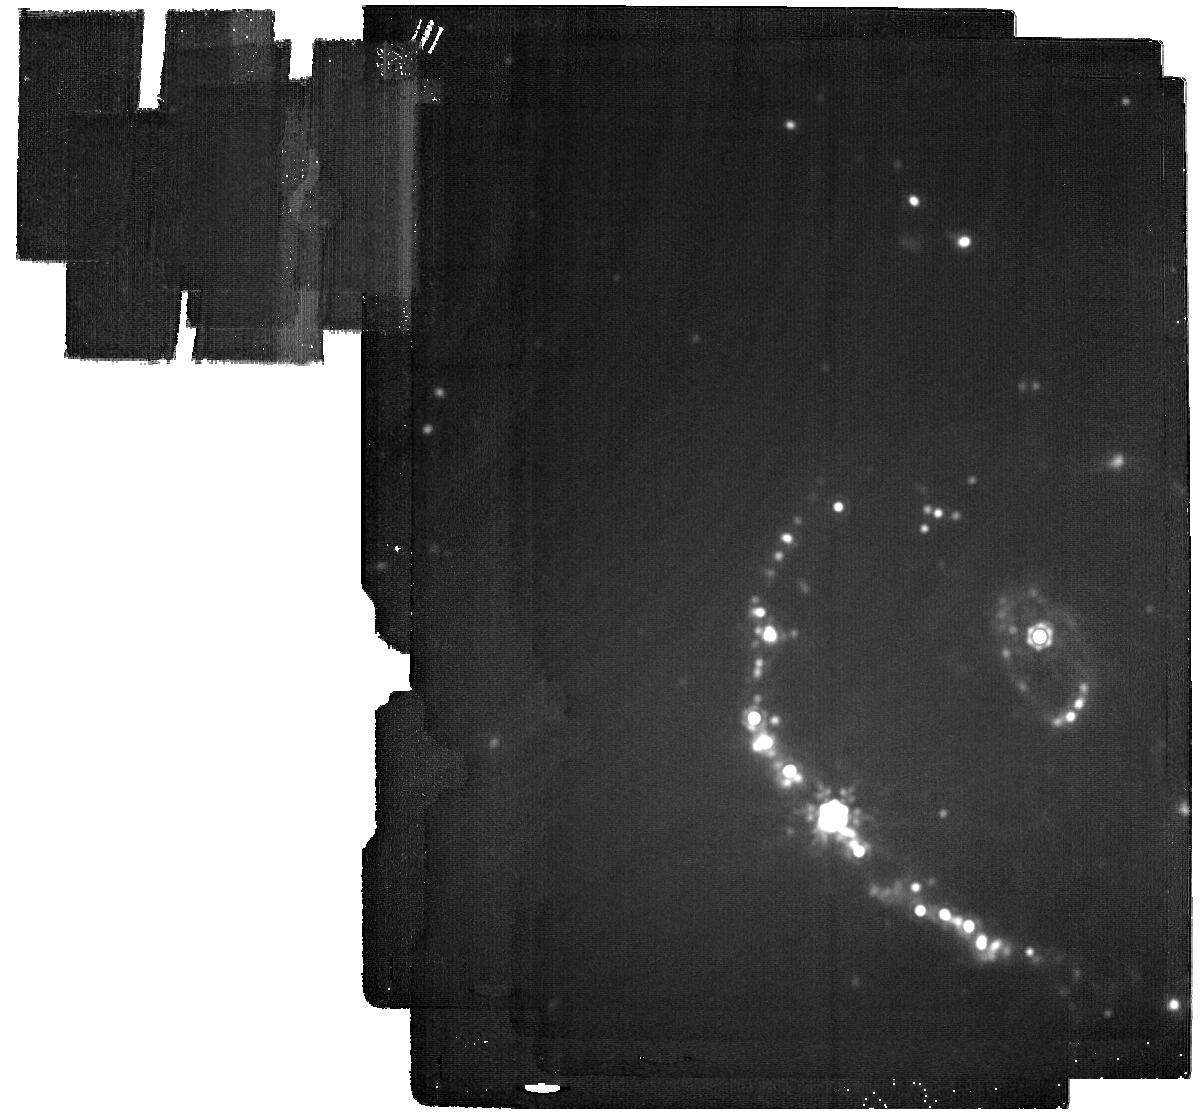
Target: SN2021AFDX. Instrument: MIRI. Filter: F2100W. Exposure: 46 min. Observation ID: jw02754-o001_t001_miri_f2100w

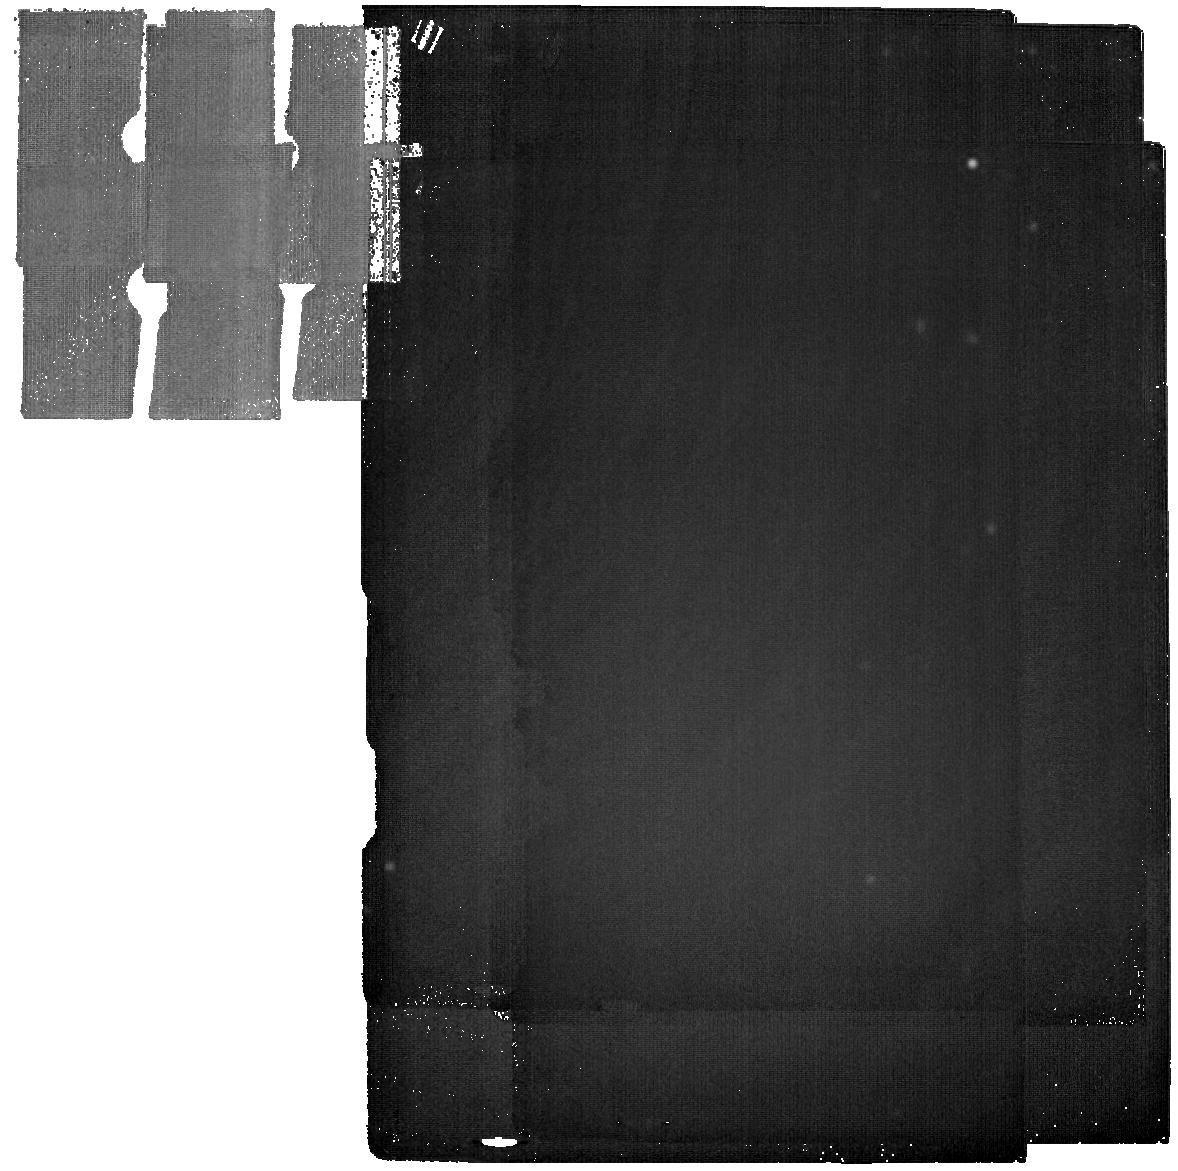
Target: SN2021AFDX-BG. Instrument: MIRI. Filter: F2550W. Exposure: 37 min. Observation ID: jw02754-o002_t002_miri_f2550w

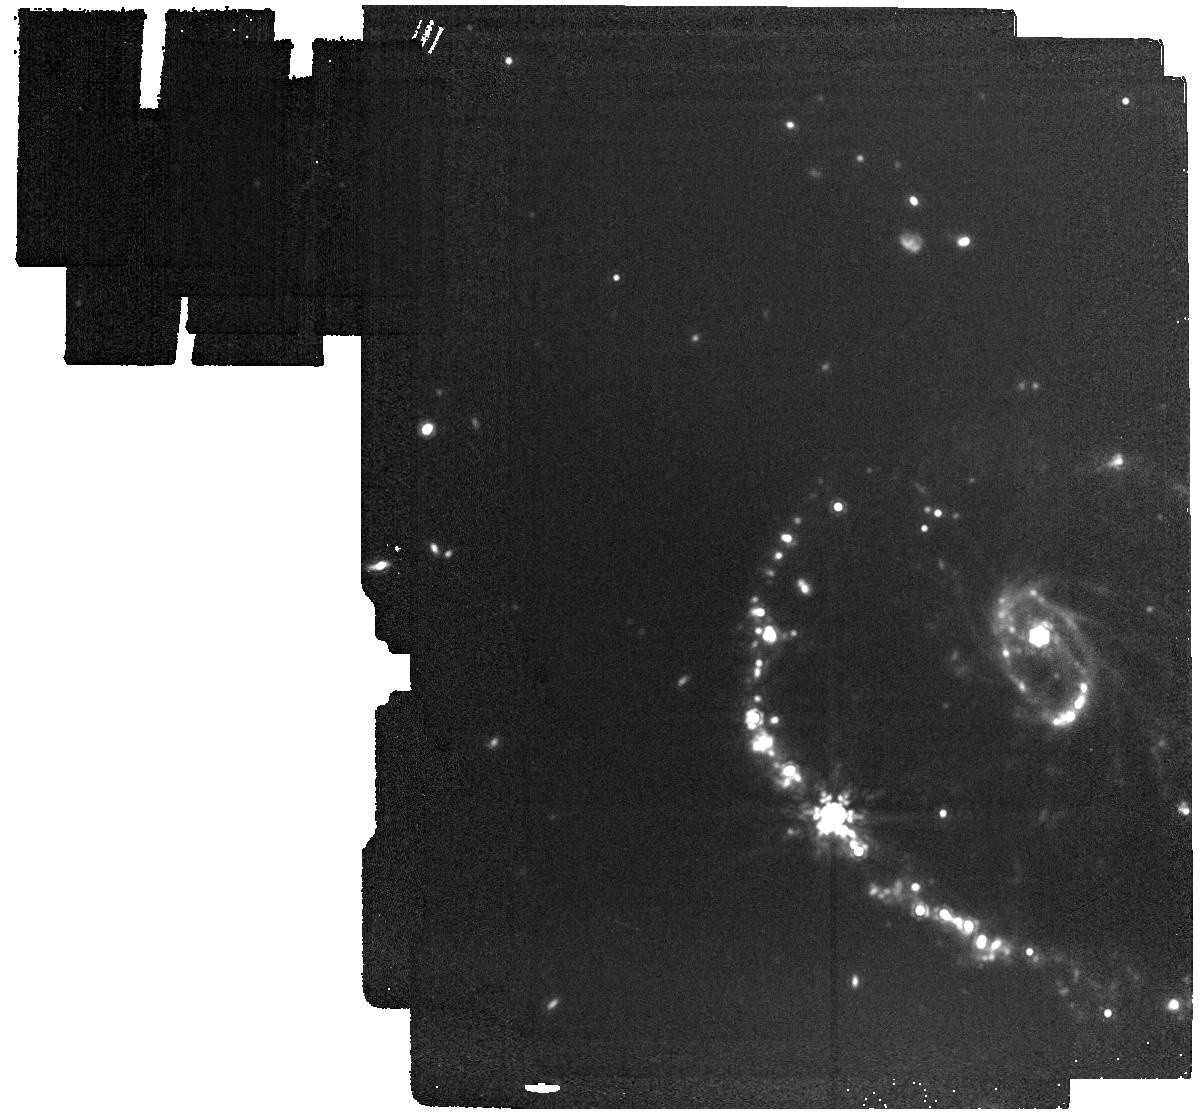
Target: SN2021AFDX. Instrument: MIRI. Filter: F1500W. Exposure: 7 min. Observation ID: jw02754-o001_t001_miri_f1500w

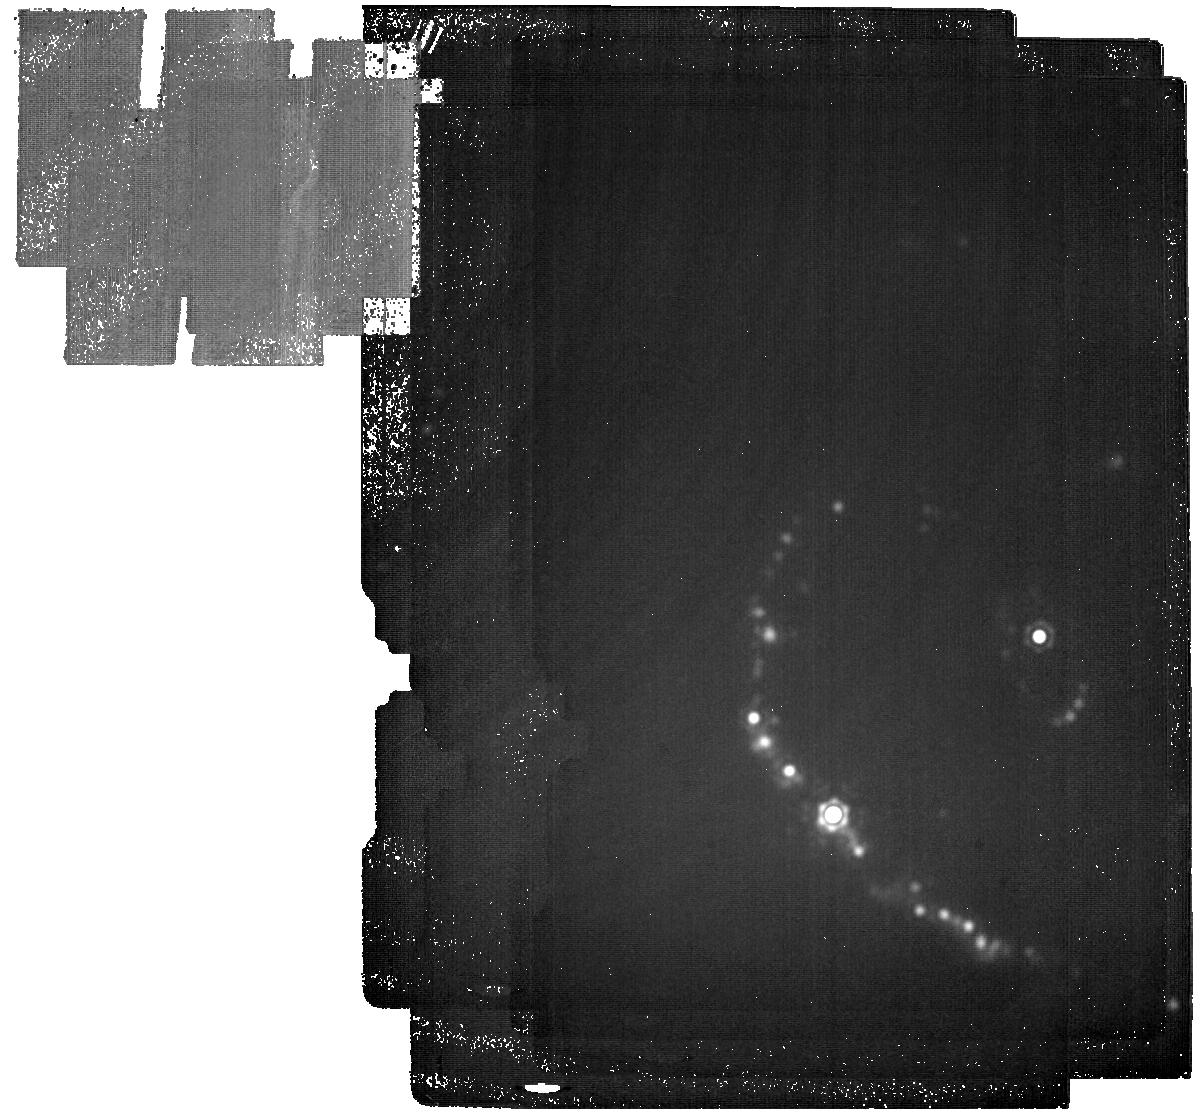
Target: SN2021AFDX. Instrument: MIRI. Filter: F2550W. Exposure: 2.6 h. Observation ID: jw02754-o001_t001_miri_f2550w

Unique Constraints on Early Dust Growth in Core-Collapse Supernovae (PI: Pierel, Justin)

On June 12, NIRCam observations of the Cartwheel galaxy (ERO 2727; PI Pontoppidan) provided a serendipitous glance at the core-collapse supernova (CCSN) 2021afdx. Three days later, complementary MIRI observations enabled the first analysis of CCSN ejecta dust using JWST observations. Probing the evolution of dust formation in CCSNe provides one of the most promising means of understanding the elevated dust levels in high-redshift galaxies, but recent work has shown >99% of CCSN ejecta dust could be very cool (<150K), requiring precision observations at >15um to understand. The rate at which CCSNe form dust and the total mass formed are therefore highly uncertain due to the relative lack of old CCSN mid-IR data, with observations and models disagreeing by 2-3 orders of magnitude. This proposal leverages the existing JWST ERO observations of a CCSN, which already reveal the highest measured dust mass at this epoch post-explosion, to tightly constrain the cool ejecta dust and provide a legacy dataset for measuring dust growth acceleration the future. This program will provide the most accurate dust constraints thus far for CCSNe before 500 days post-explosion, where the handful of existing dust measurements span 2 orders of magnitude and do not probe the cold dust component. A DD program is the only opportunity to use this fortuitous dataset to obtain these constraints, as observations ~contemporaneous with the ERO data are required for a robust analysis.